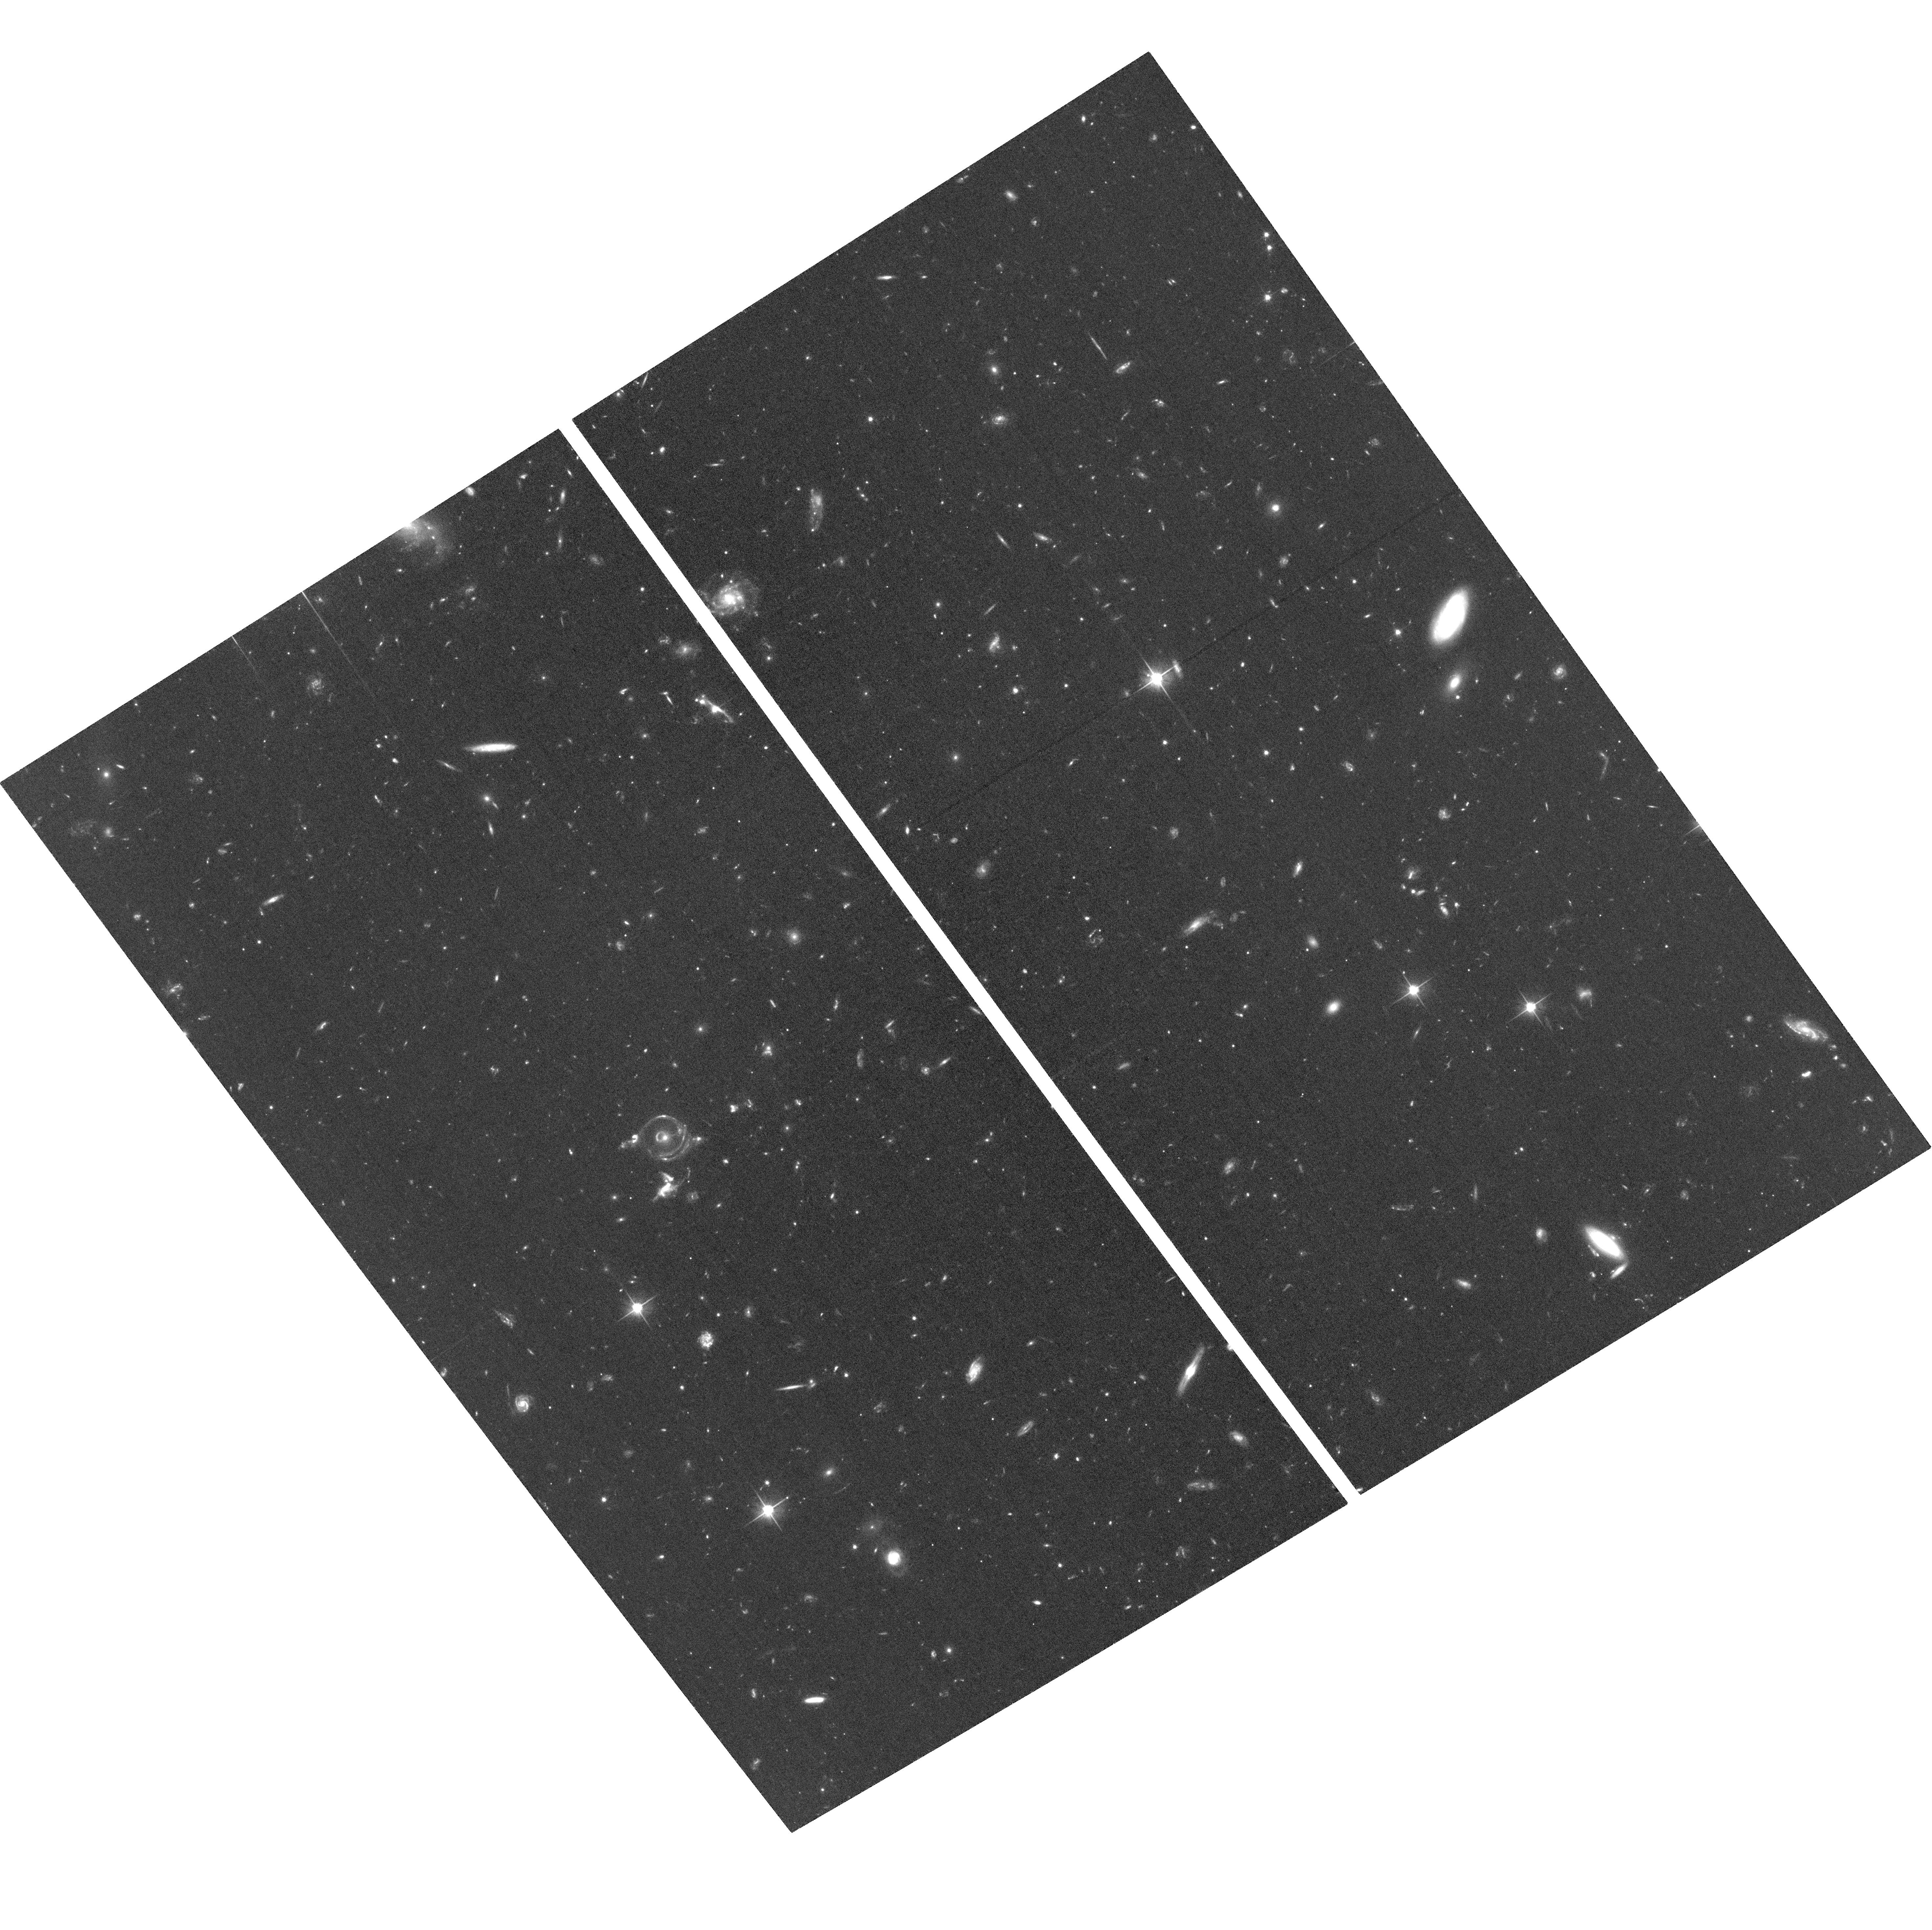
Target: EYEOFHORUS
Instrument: ACS/WFC
Filter: F606W
Exposure: 1.3 h
Observation ID: hst_15325_01_acs_wfc_f606w_jdi001

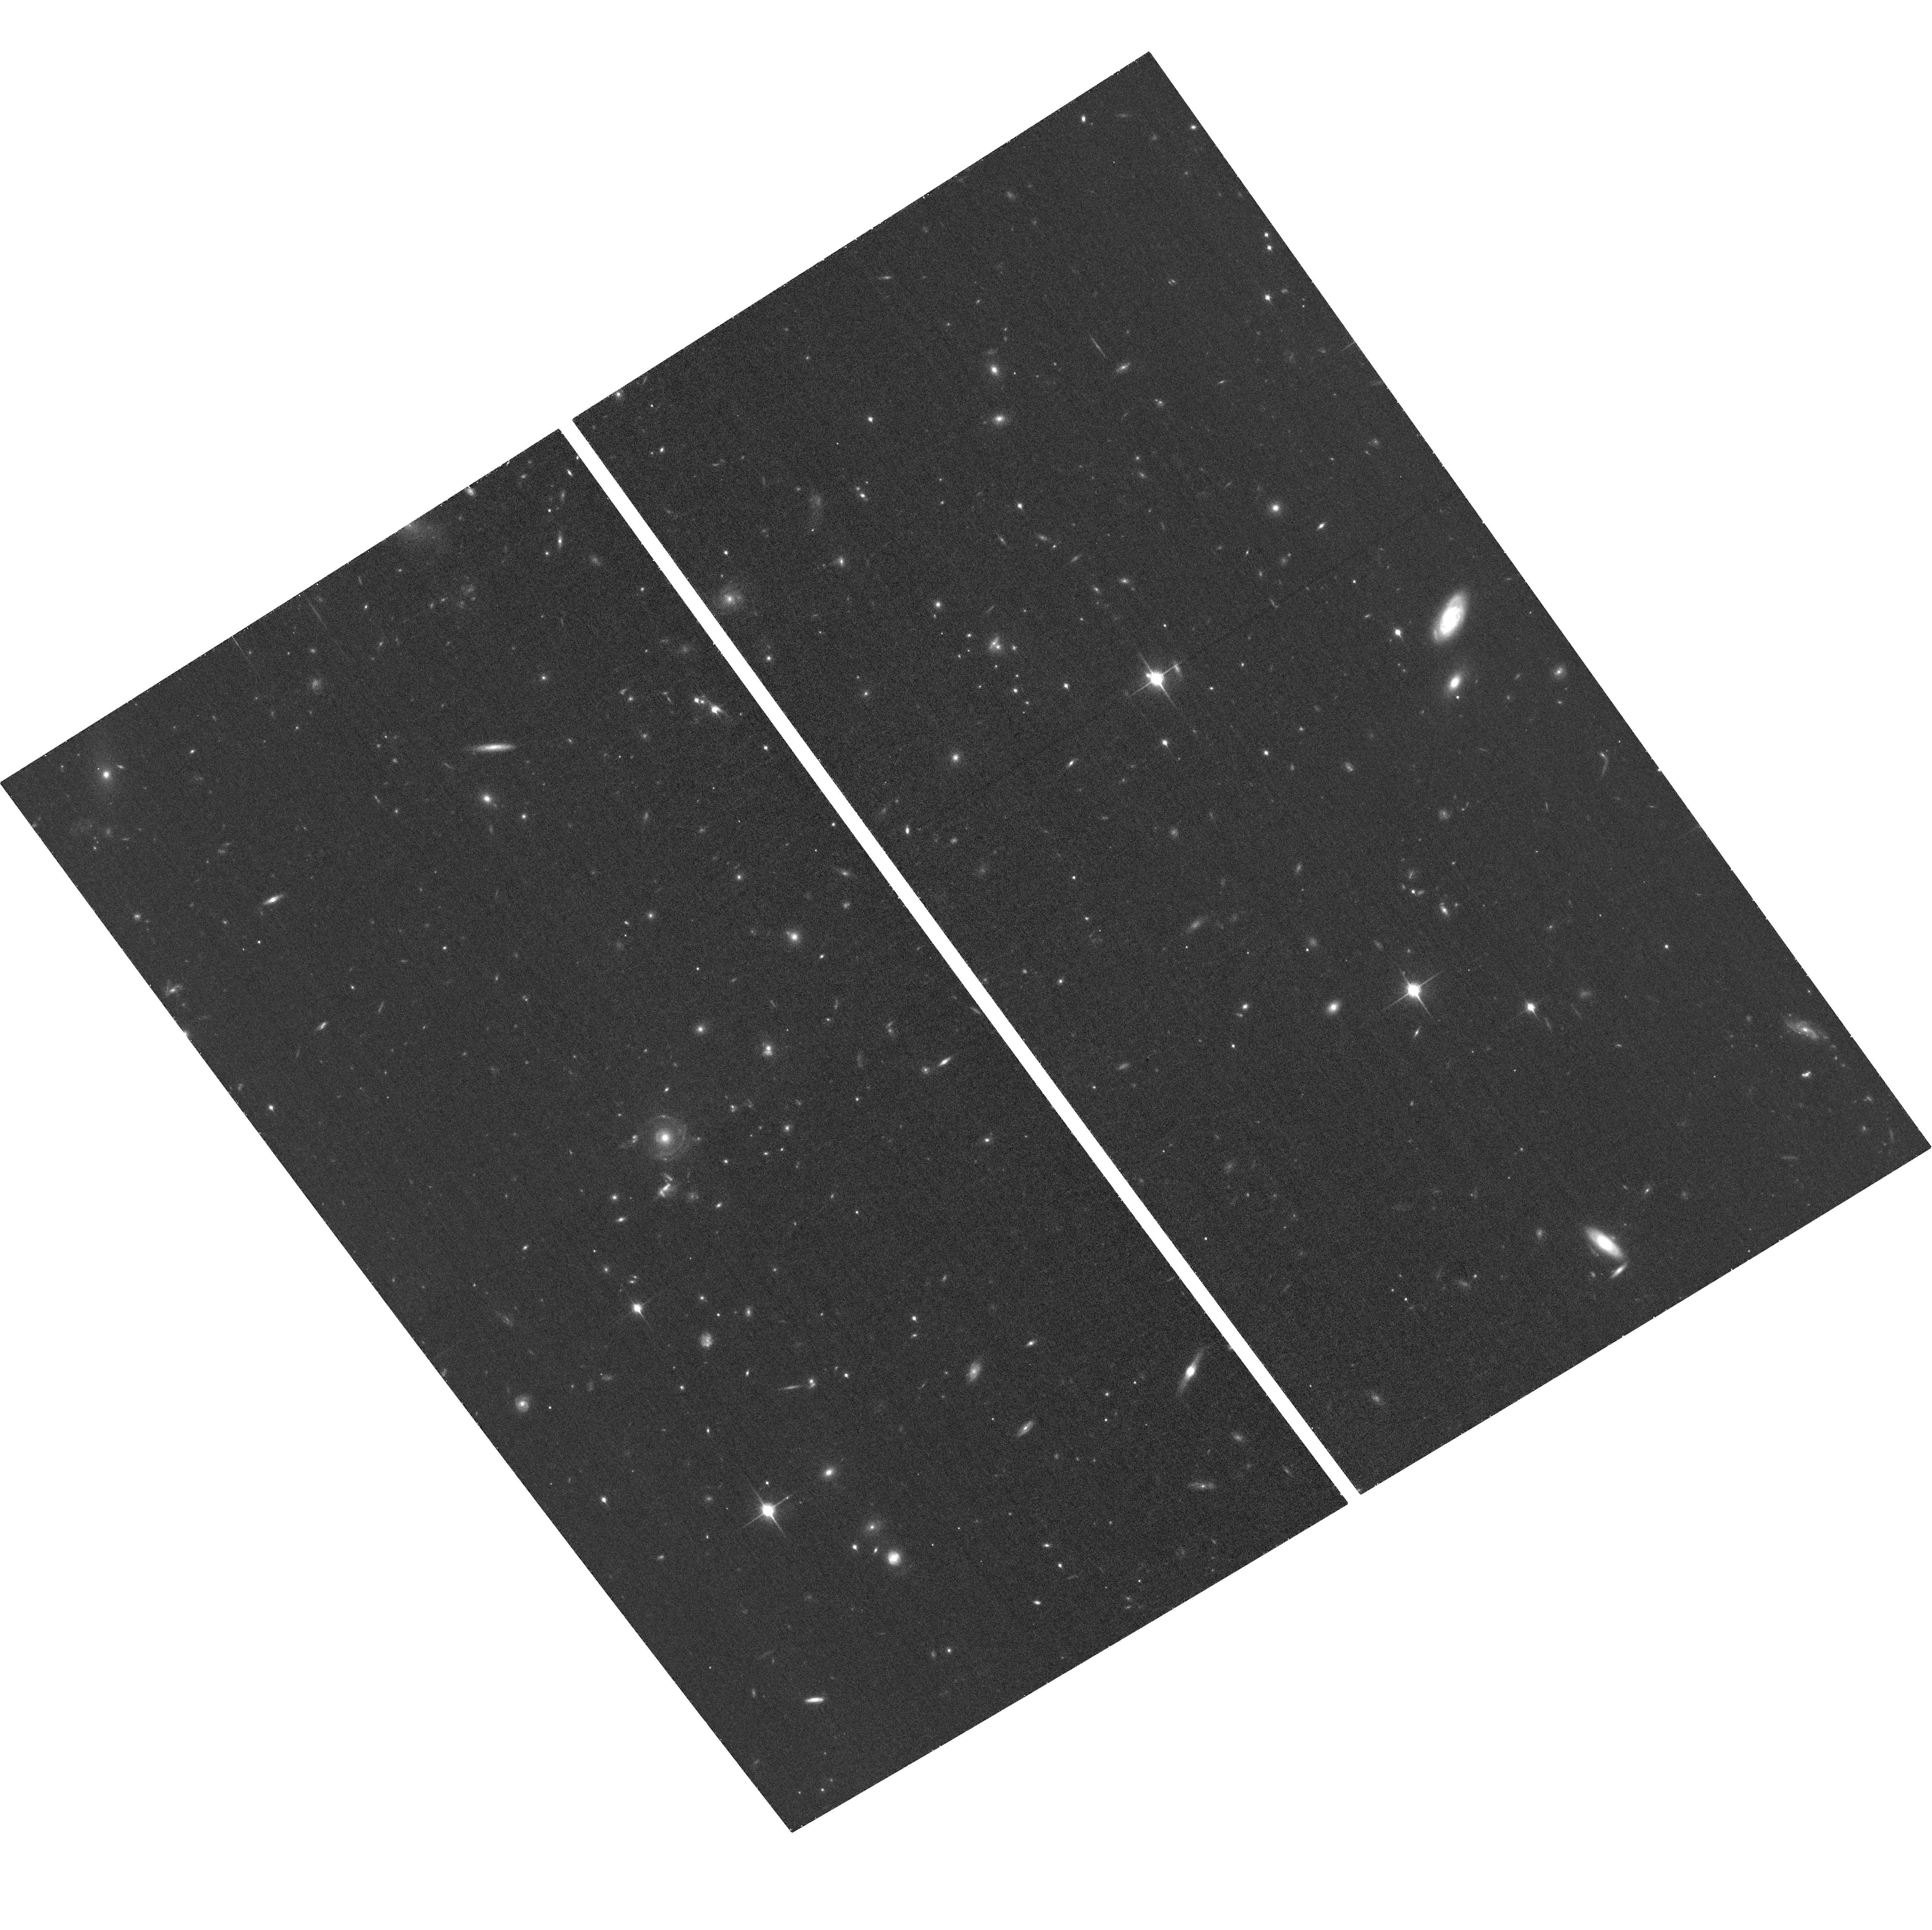
Target: EYEOFHORUS
Instrument: ACS/WFC
Filter: F850LP
Exposure: 38 min
Observation ID: hst_15325_01_acs_wfc_f850lp_jdi001

HST Imaging of the Eye of Horus, a Double Source Plane Gravitational Lens (PI: Wong, Kenneth)

Double source plane (DSP) gravitational lenses are extremely rare alignments of a massive lens galaxy with two background sources at distinct redshifts. The presence of two source planes provides important constraints on cosmology and galaxy structure beyond that of typical lens systems by breaking degeneracies between parameters that vary with source redshift. While these systems are extremely valuable, only a handful are known. We have discovered the first DSP lens, the "Eye of Horus", in the Hyper Suprime-Cam survey and have confirmed both source redshifts with follow-up spectroscopy, making this the only known DSP lens with both source redshifts measured. Furthermore, the brightest image of the most distant source (S2) is split into a pair of images by a mass component that is undetected in our ground-based data, suggesting the presence of a satellite or line-of-sight galaxy causing this splitting. In order to better understand this system and use it for cosmology and galaxy studies, we must construct an accurate lens model, accounting for the lensing effects of both the main lens galaxy and the intermediate source. Only with deep, high-resolution imaging from HST/ACS can we accurately model this system. Our proposed multiband imaging will clearly separate out the two sources by their distinct colors, allowing us to use their extended surface brightness distributions as constraints on our lens model. These data may also reveal the satellite galaxy responsible for the splitting of the brightest image of S2. With these observations, we will be able to take full advantage of the wealth of information provided by this system.